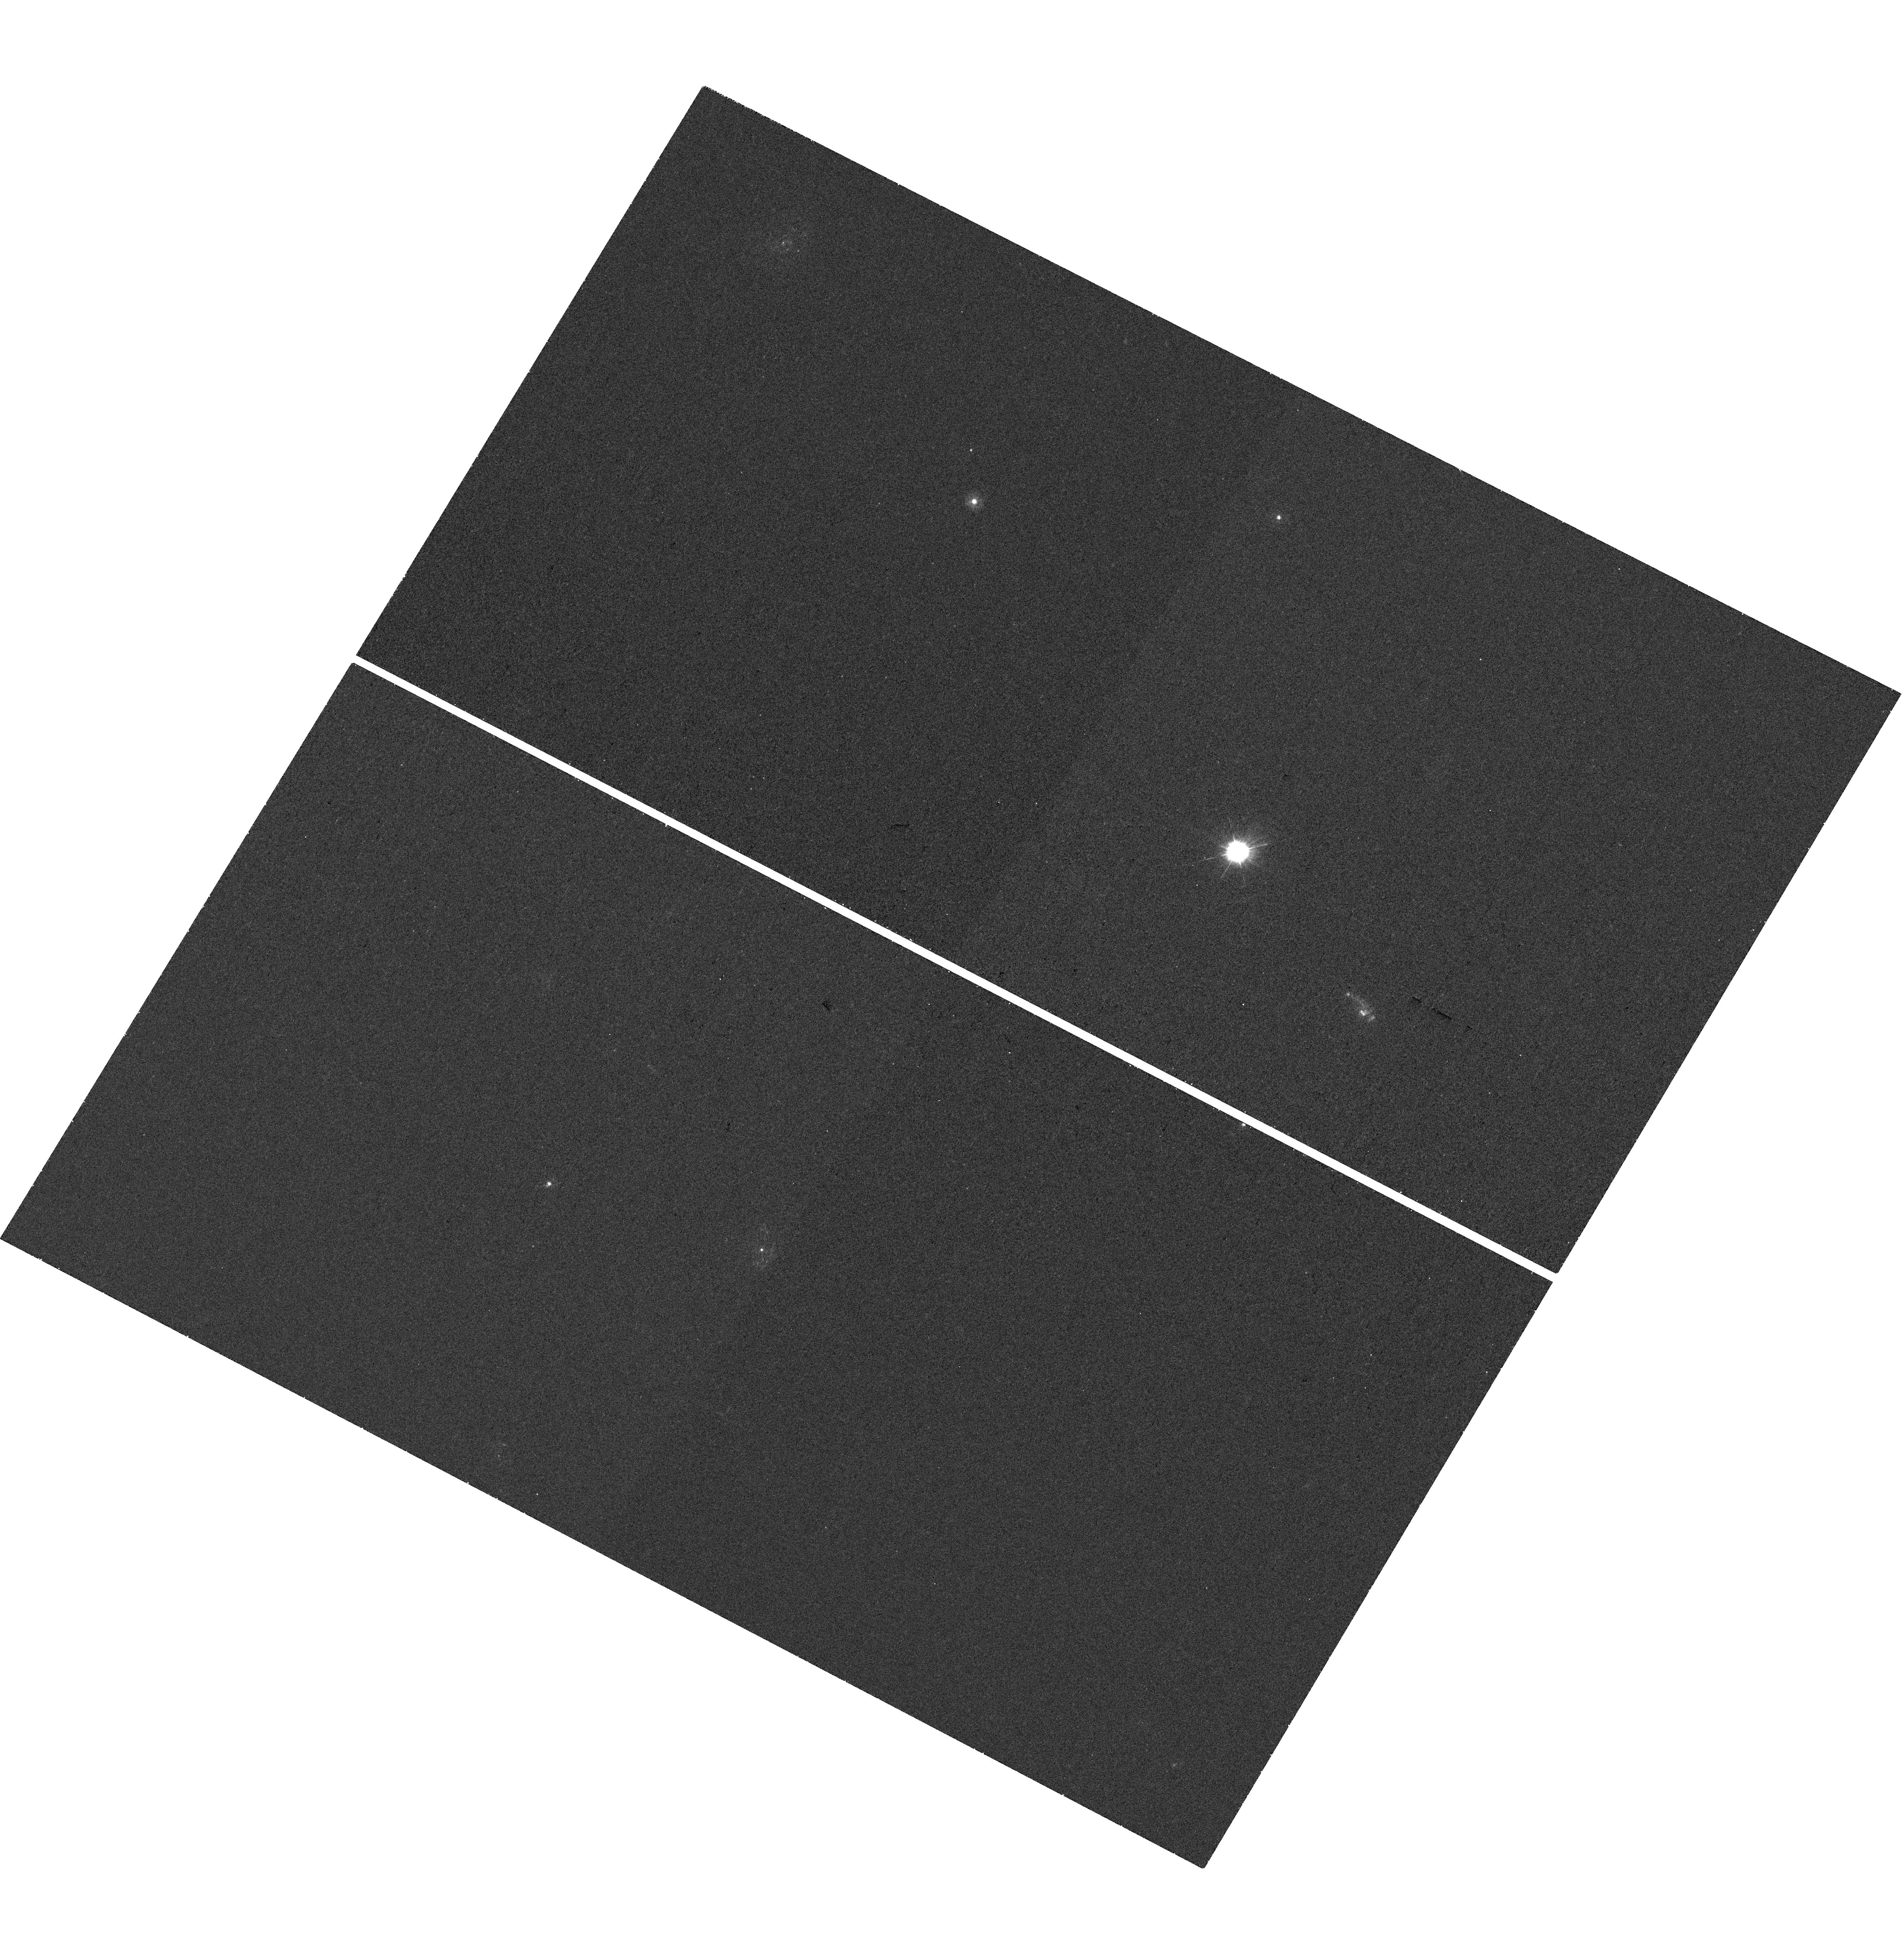
Target: LSQ12CDA-HOST. Instrument: WFC3/UVIS. Filter: F275W. Exposure: 28 min. Observation ID: hst_16741_64_wfc3_uvis_f275w_iepo64

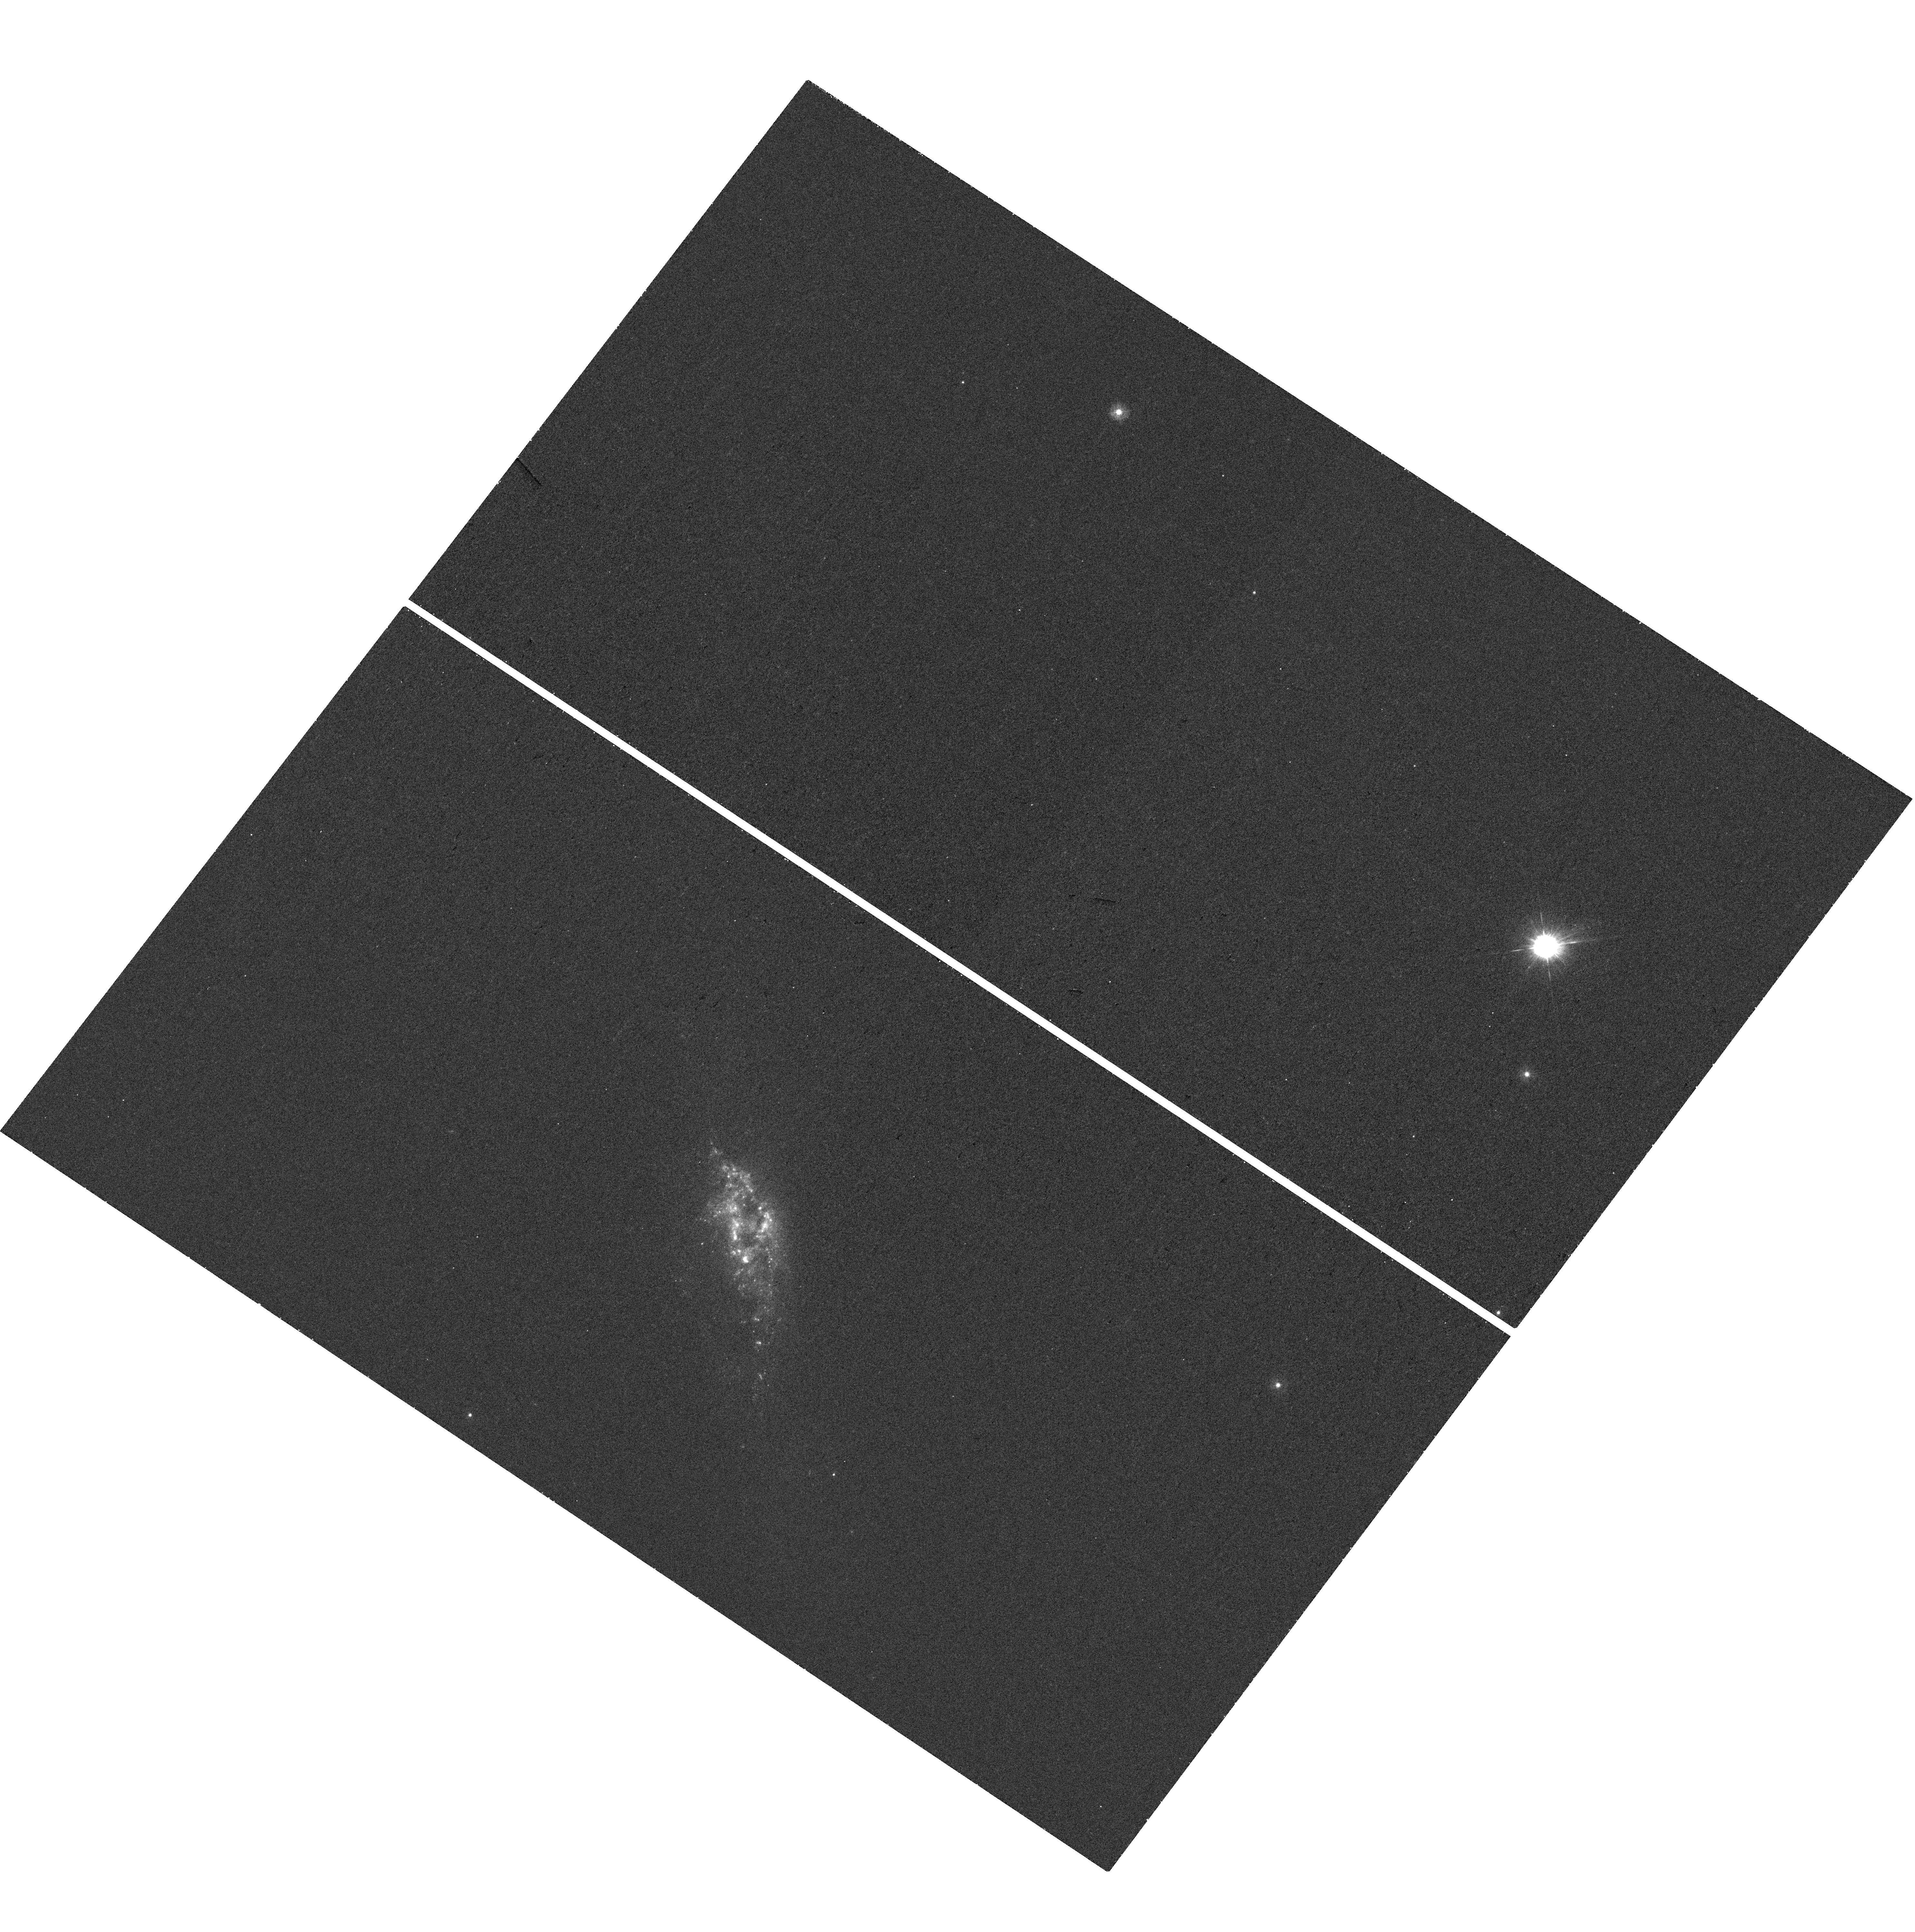
Target: SN2005CF-HOST. Instrument: WFC3/UVIS. Filter: F275W. Exposure: 28 min. Observation ID: hst_16741_1j_wfc3_uvis_f275w_iepo1j

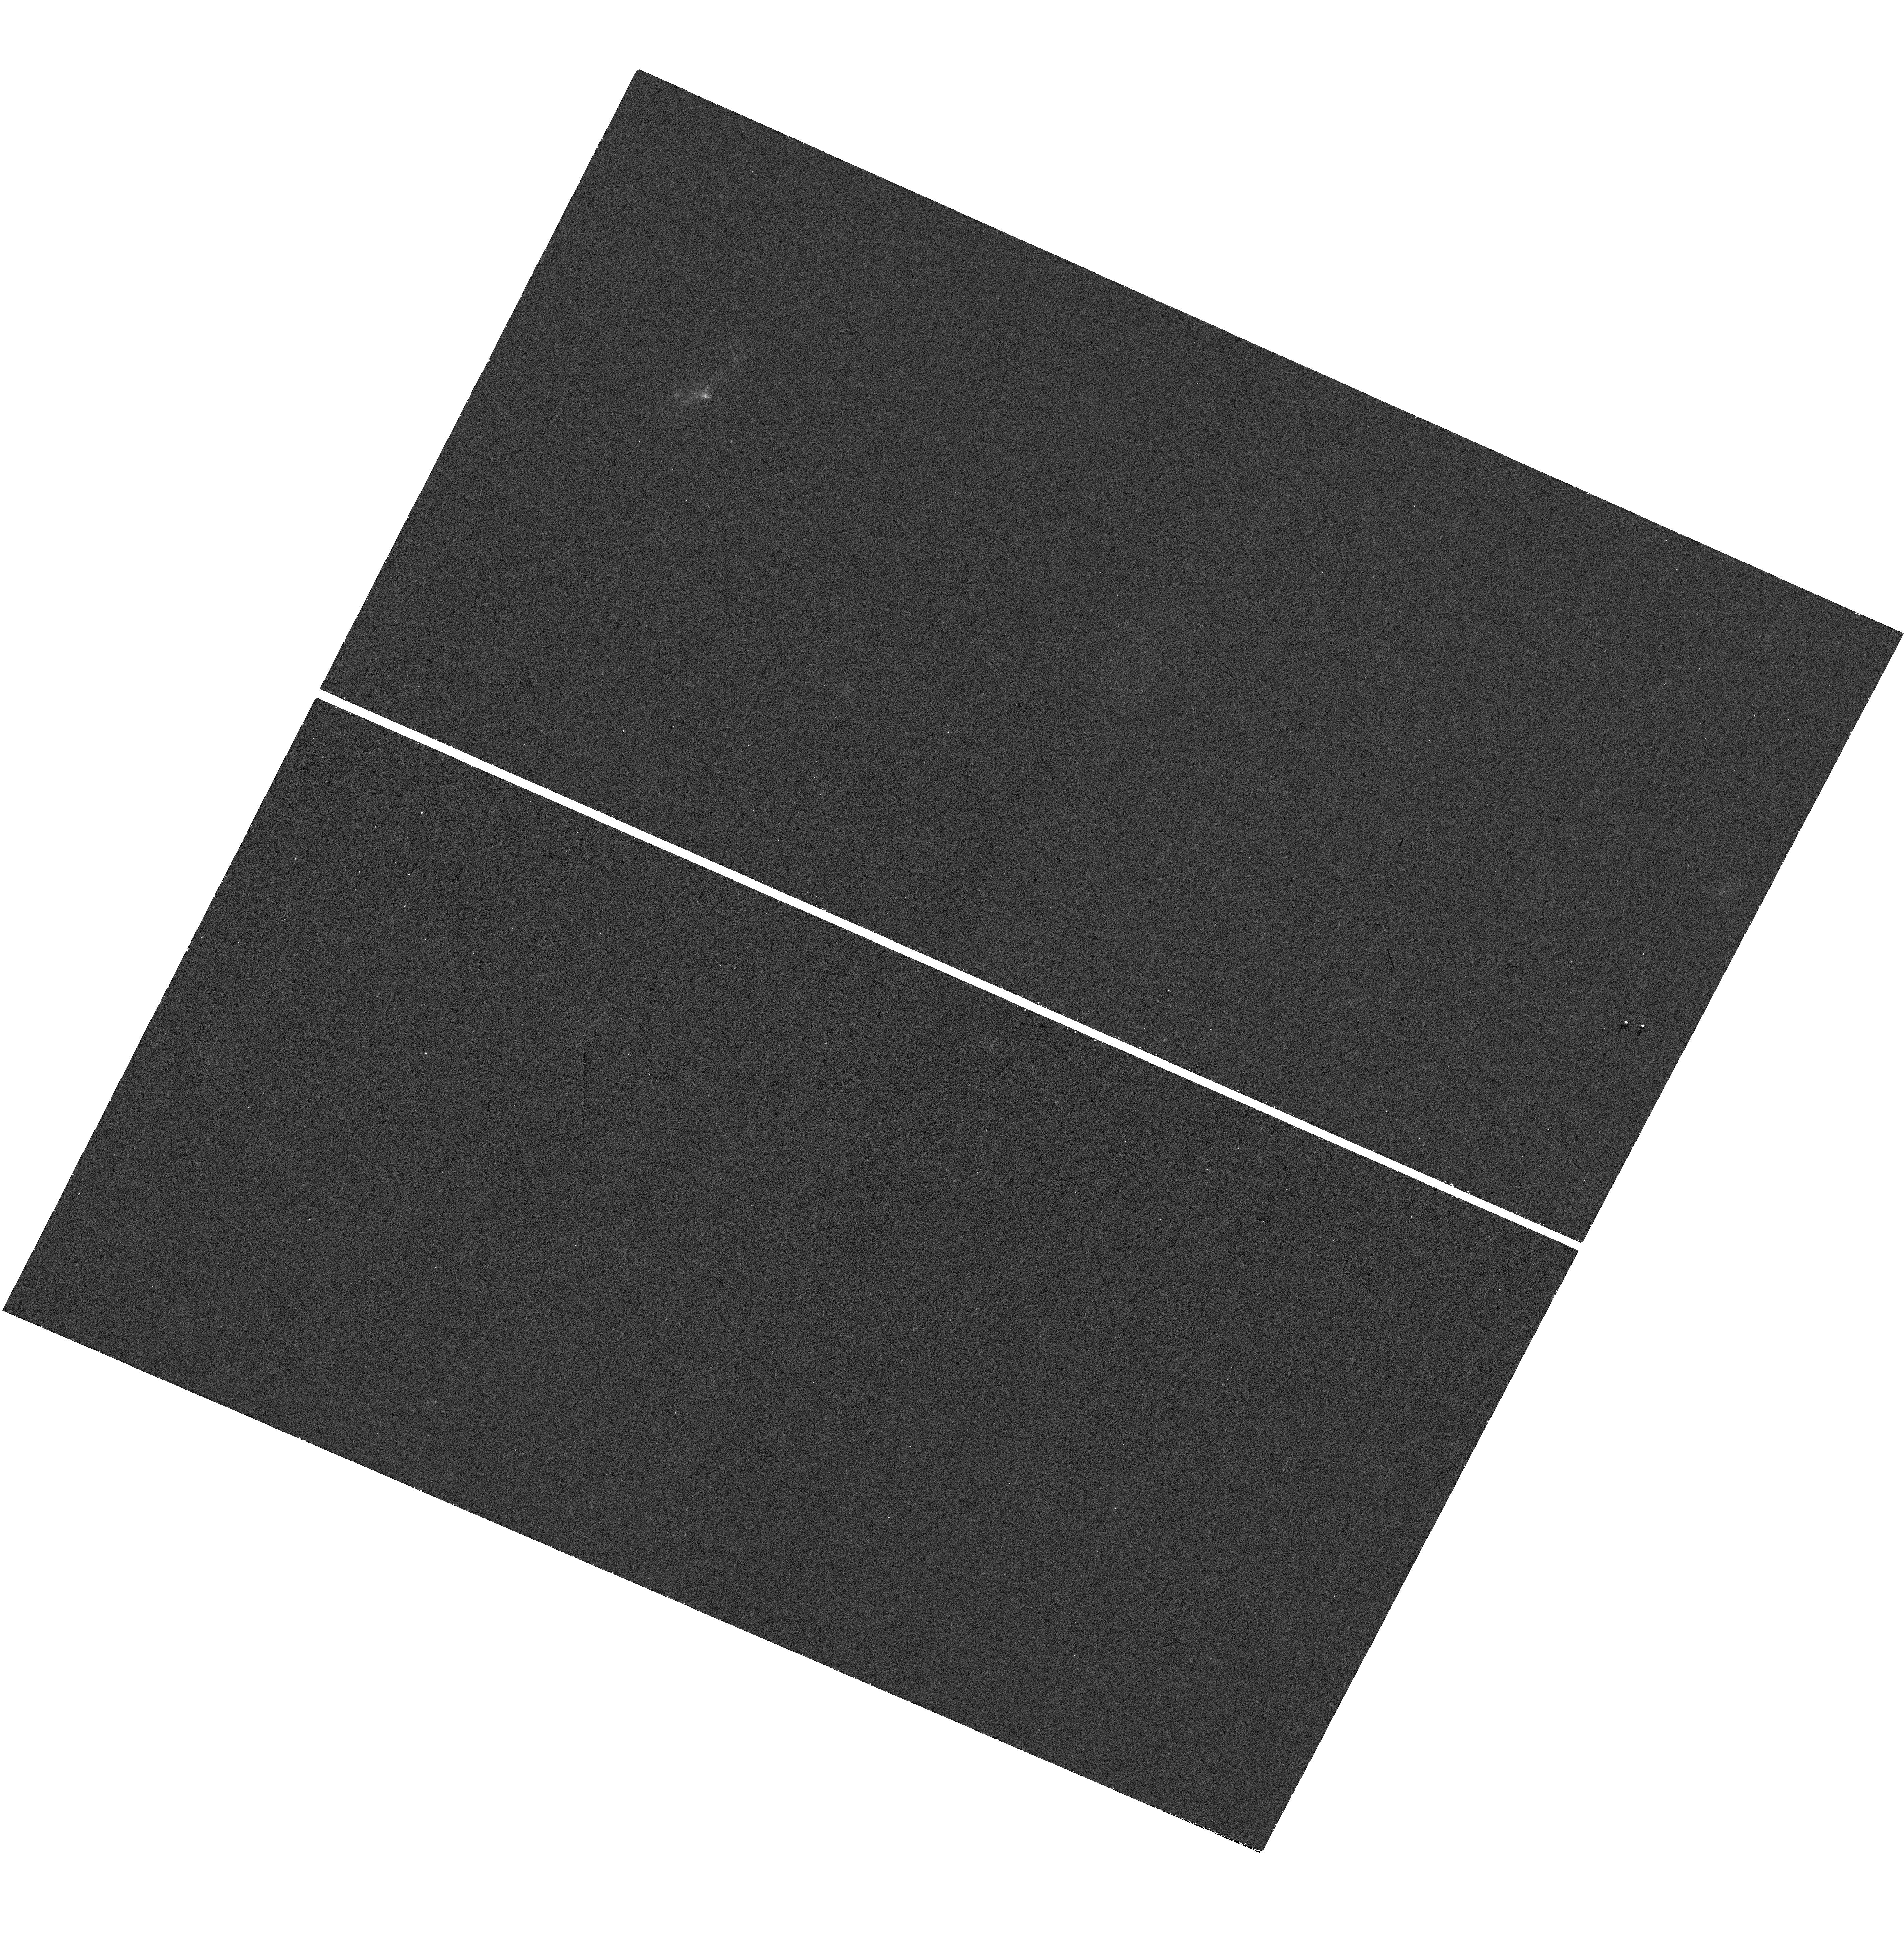
Target: LSQ14GFN-HOST. Instrument: WFC3/UVIS. Filter: F275W. Exposure: 28 min. Observation ID: hst_16741_0d_wfc3_uvis_f275w_iepo0d

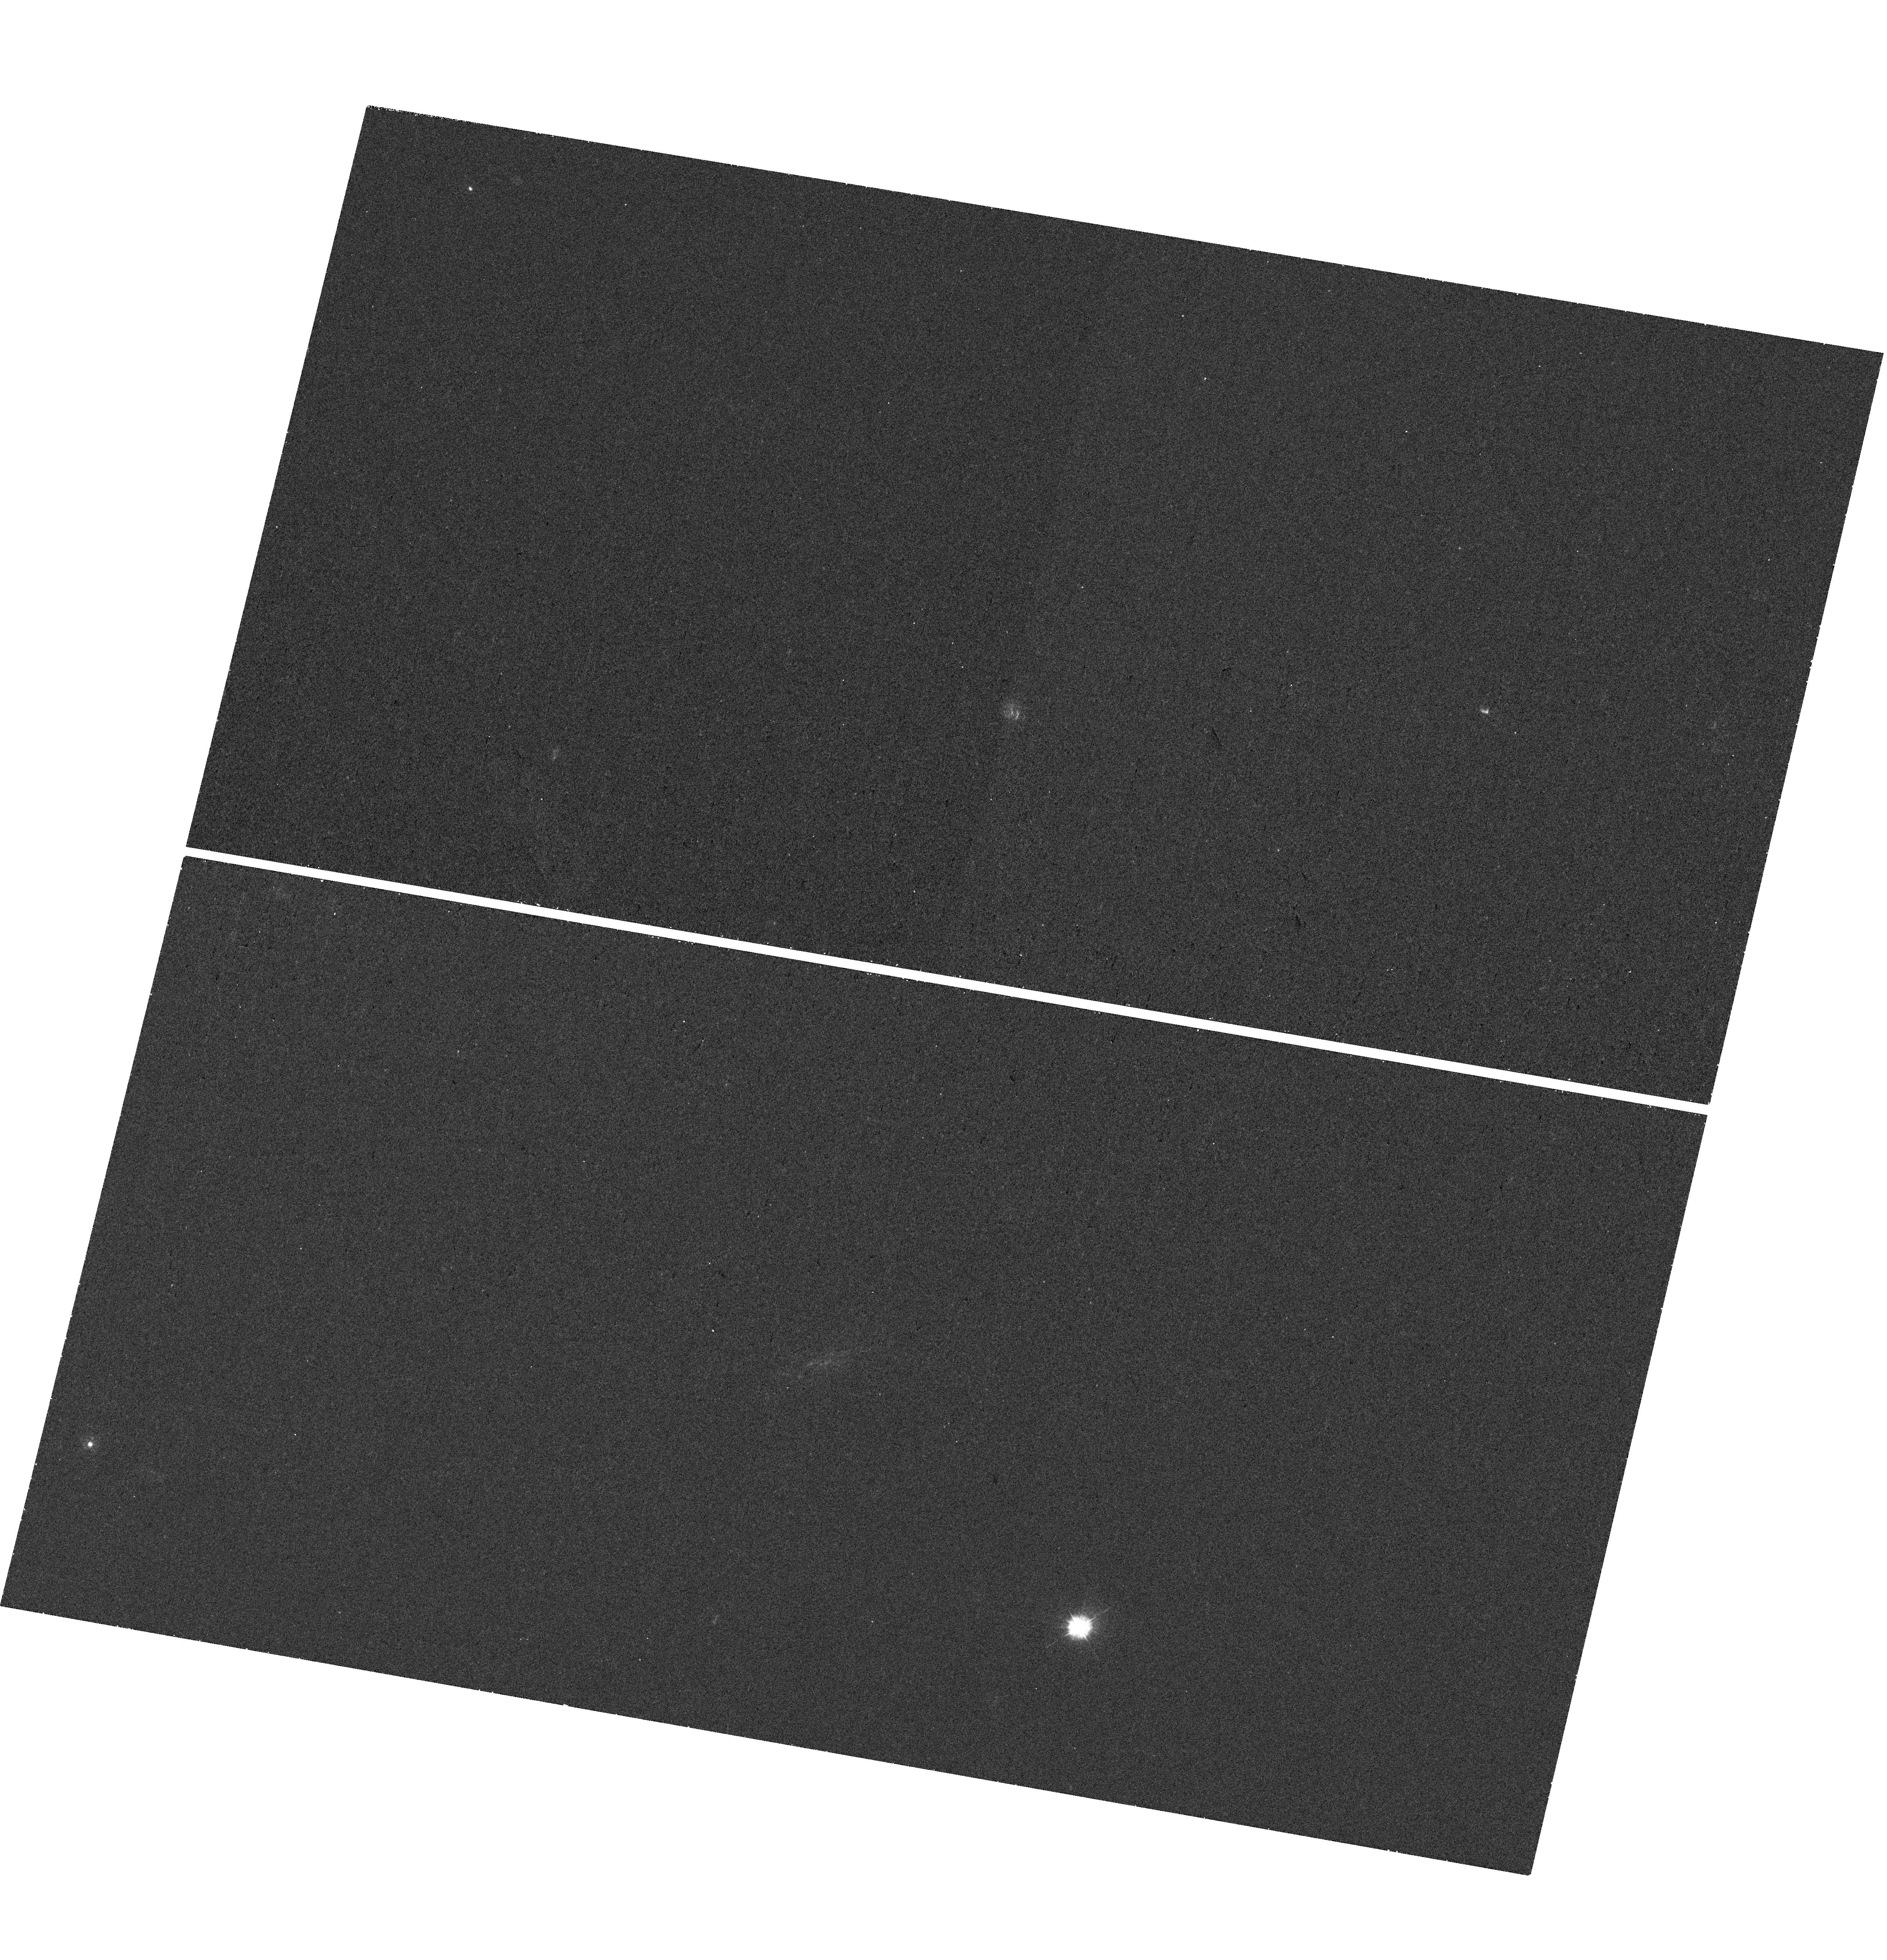
Target: LSQ12BLD-HOST. Instrument: WFC3/UVIS. Filter: F275W. Exposure: 28 min. Observation ID: hst_16741_61_wfc3_uvis_f275w_iepo61

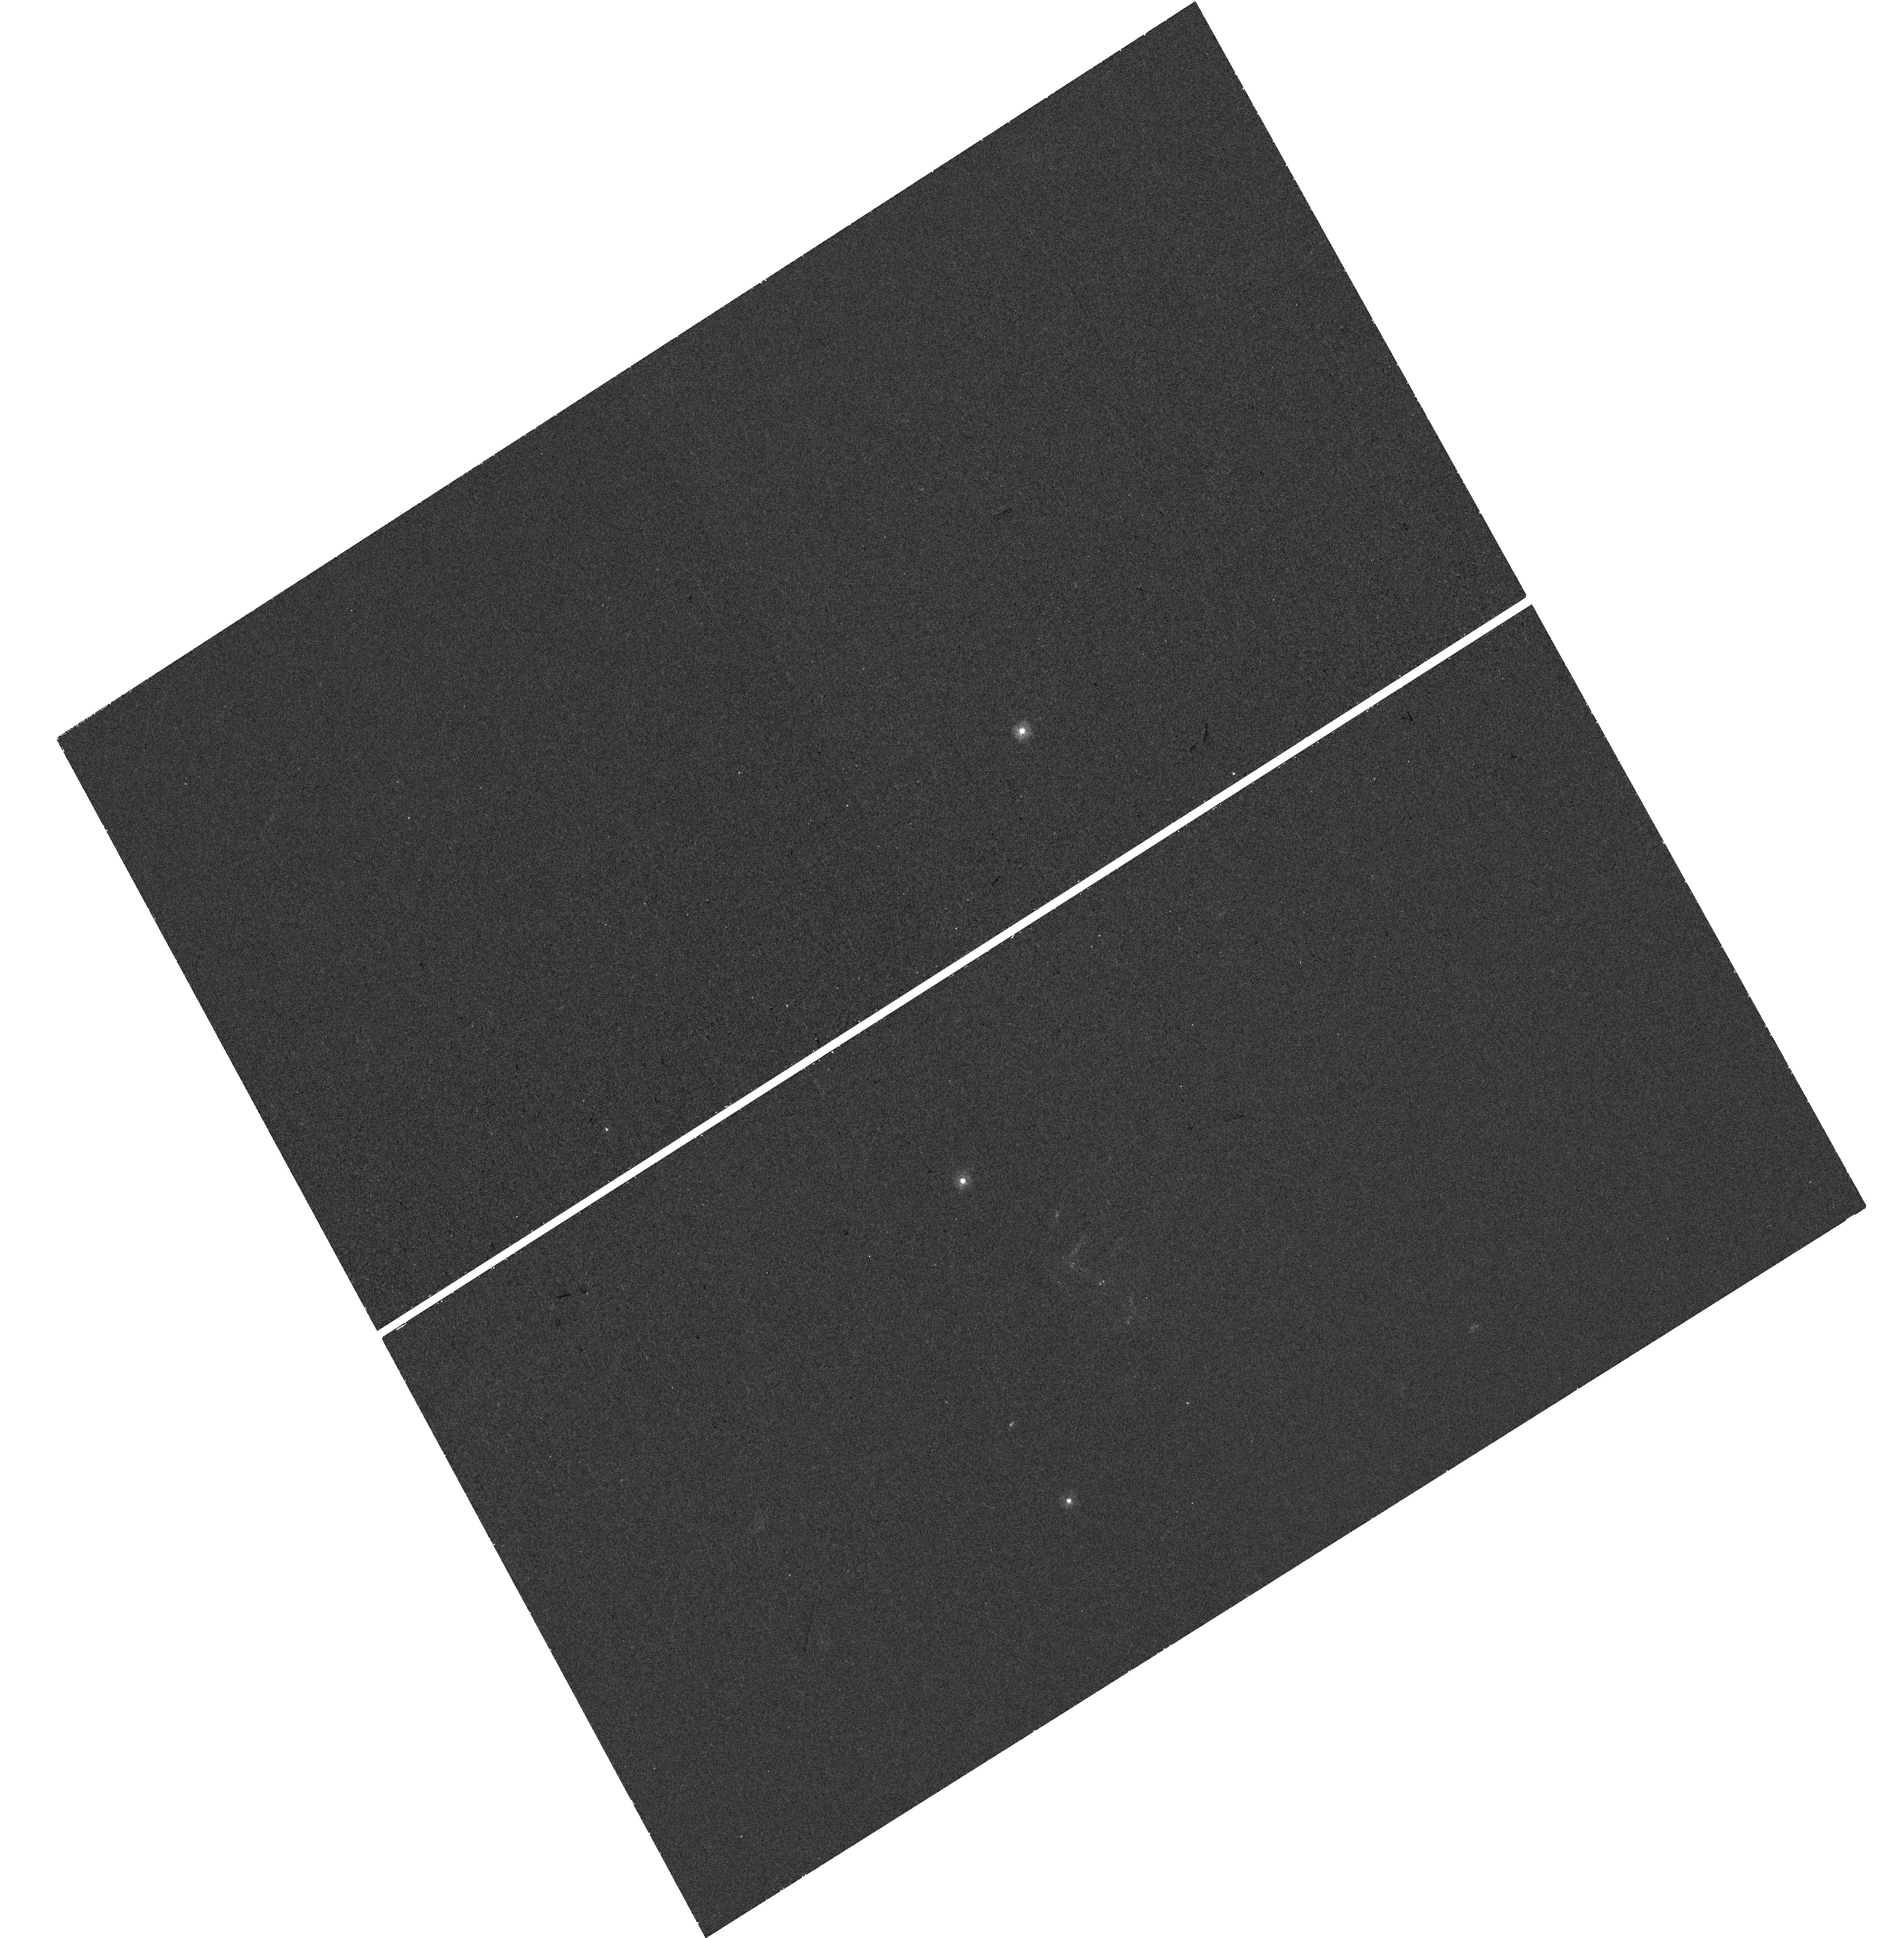
Target: CSP13AAD-HOST. Instrument: WFC3/UVIS. Filter: F275W. Exposure: 28 min. Observation ID: hst_16741_30_wfc3_uvis_f275w_iepo30

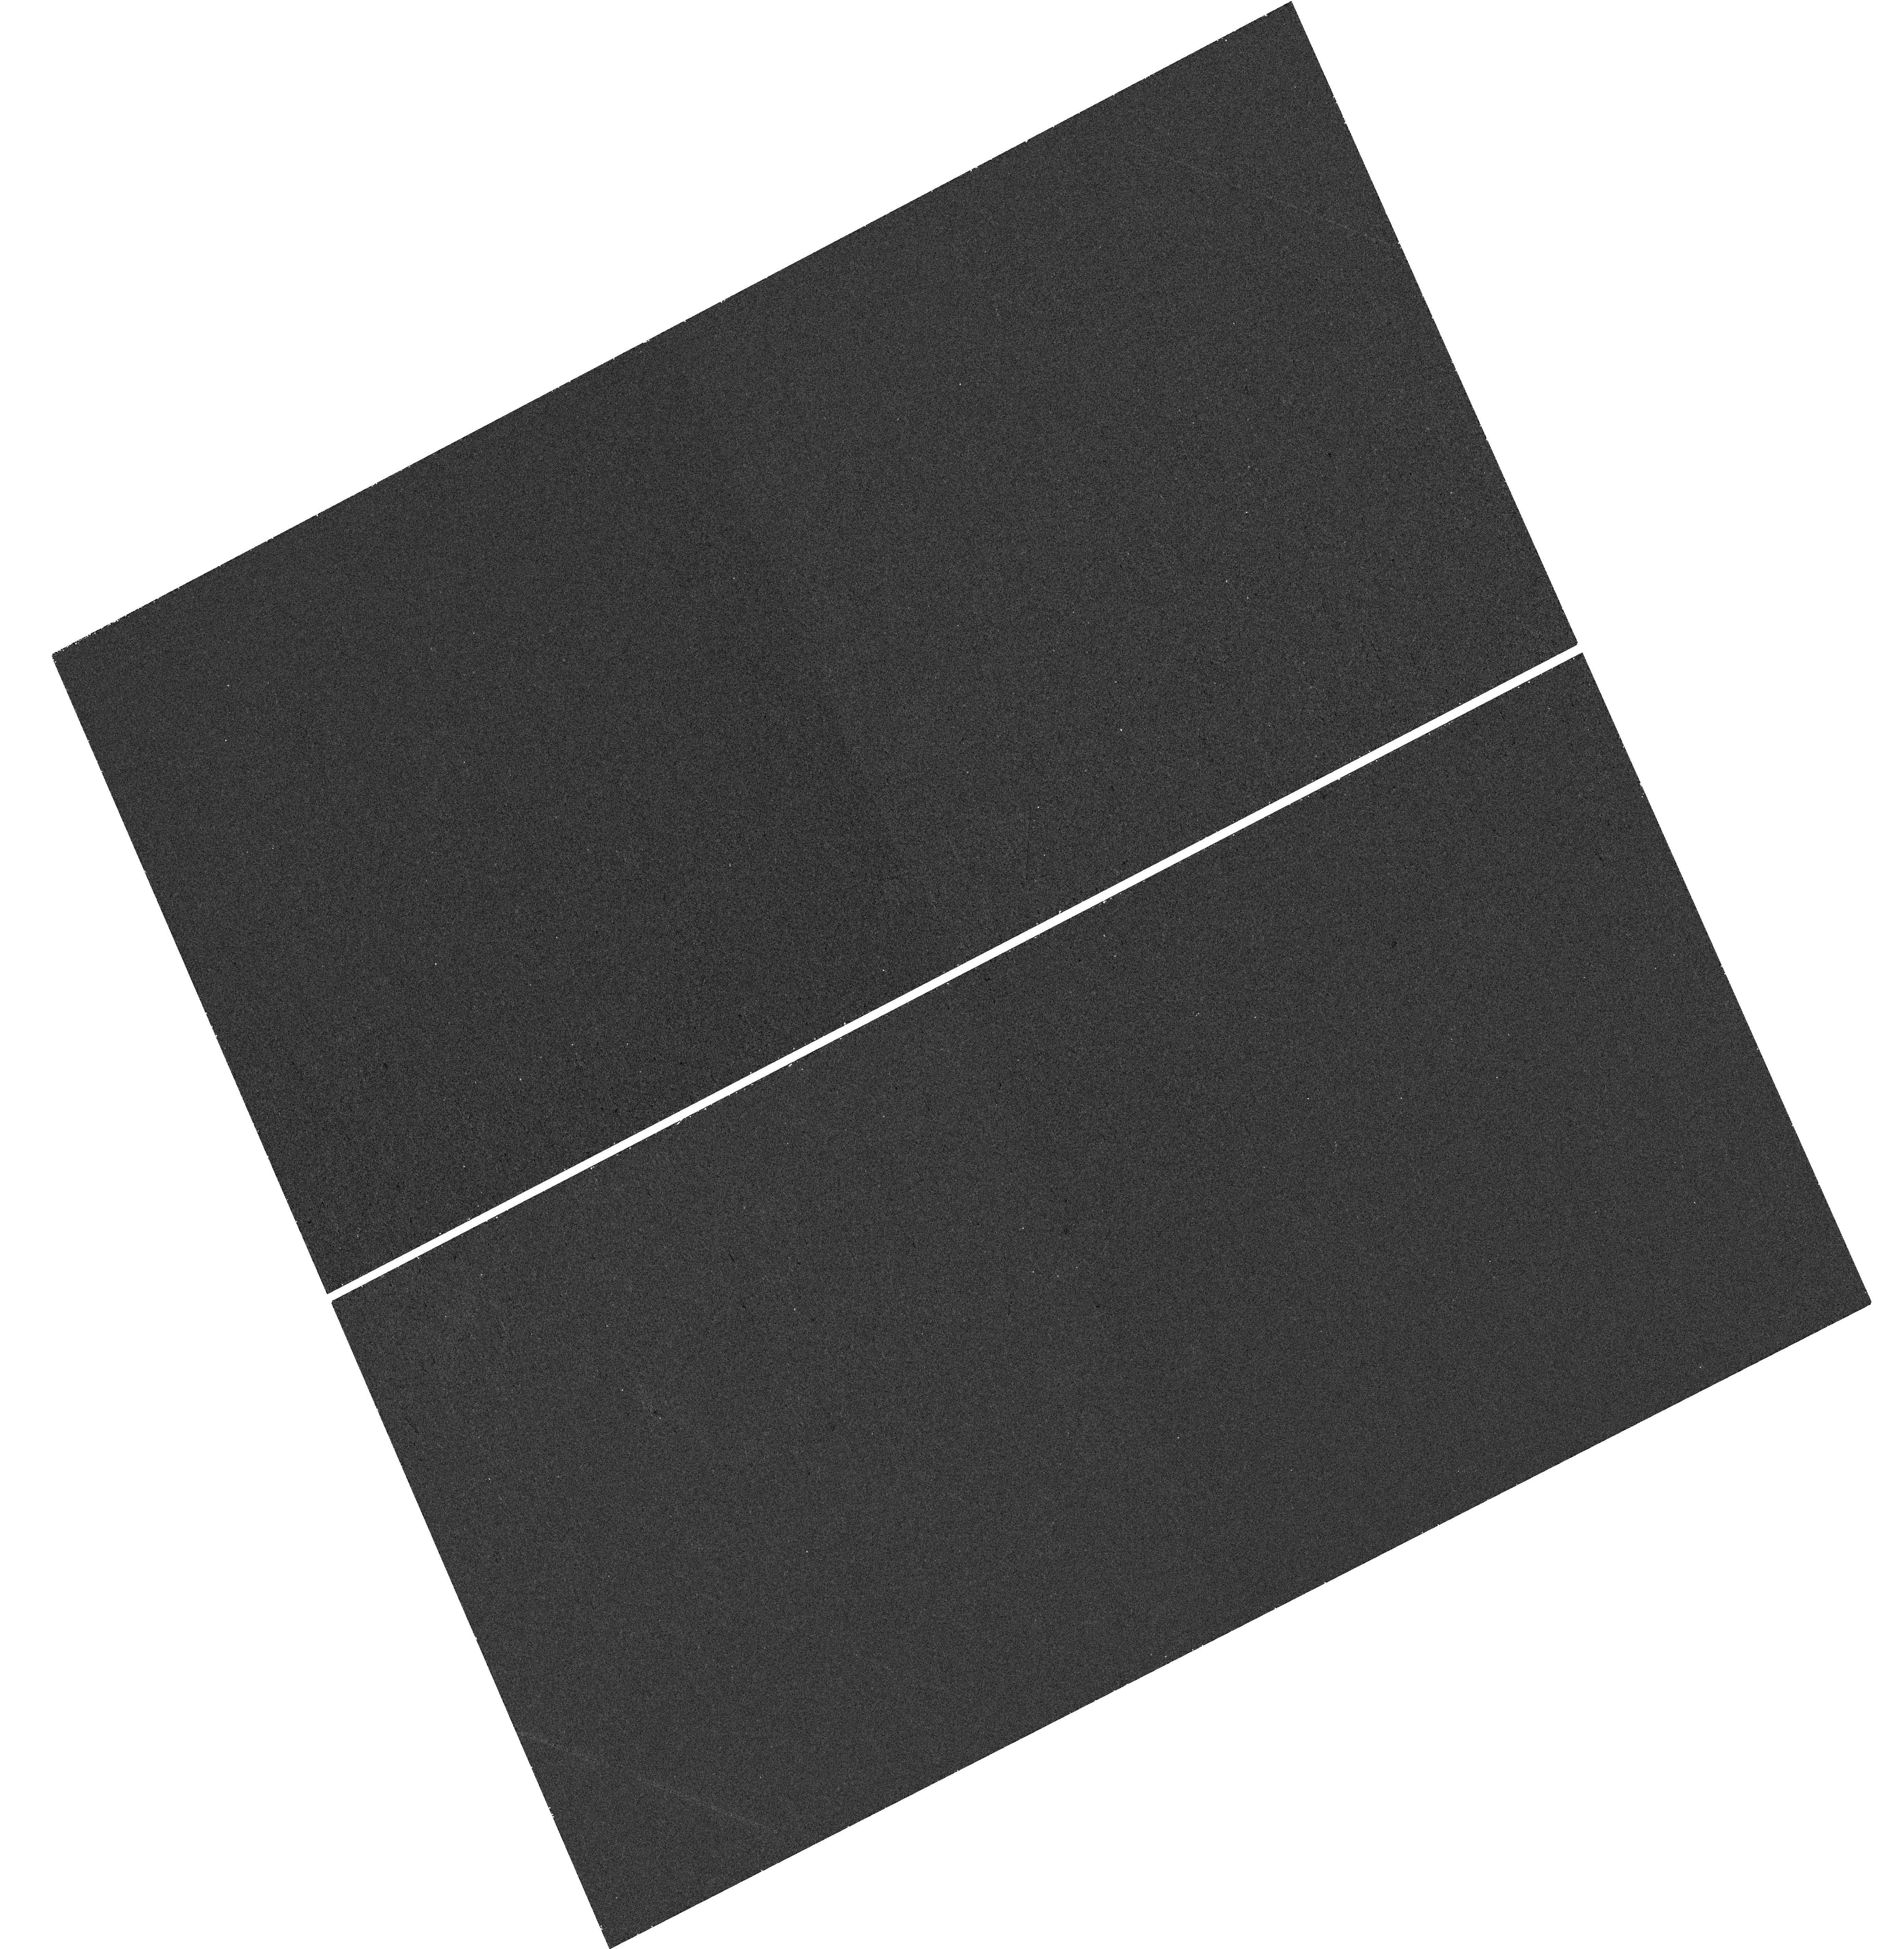
Target: CSP13Q-HOST. Instrument: WFC3/UVIS. Filter: F275W. Exposure: 28 min. Observation ID: hst_16741_37_wfc3_uvis_f275w_iepo37

A public UV snapshot survey of type Ia supernova hosts in IFS data (PI: Galbany, Lluis)

We propose a public UV survey of Type Ia supernova (SN Ia) host galaxies to provide environmental insights into their progenitor systems. Understanding the progenitors of SNe Ia is vital to reduce systematic uncertainties in their standardization to measure extargalactic distances and to constrain cosmological parameters. Despite surges in SN Ia discoveries, direct progenitor constraints are elusive, and so environment and host galaxy studies, through analysis of the coeval stellar populations, offer valuable alternate routes to perform large-scale population studies. UV coverage is uniquely afforded by HST and a key window into star formation and massive stellar populations. Crucially, the targets have been selected by having pre-existing integral-field spectroscopic (IFS) observations. Galaxy studies have undergone a resurgence with the advent of new IFS instruments, allowing spatially-resolved spectroscopic studies across entire galaxies, but suffer from a lack of wavelength coverage. The UV data proposed is essential to derive meaningful properties of young stellar populations. This will provide the age resolution in stellar population fitting to, for the first time, directly measure the delay-time-distribution of SNe Ia and assess the turn-on timescale at which the youngest SN Ia progenitors explode. Such a data set will have legacy for a multitude of galaxy studies and we are committed to making our joint UV+IFS dataset and analysis public.